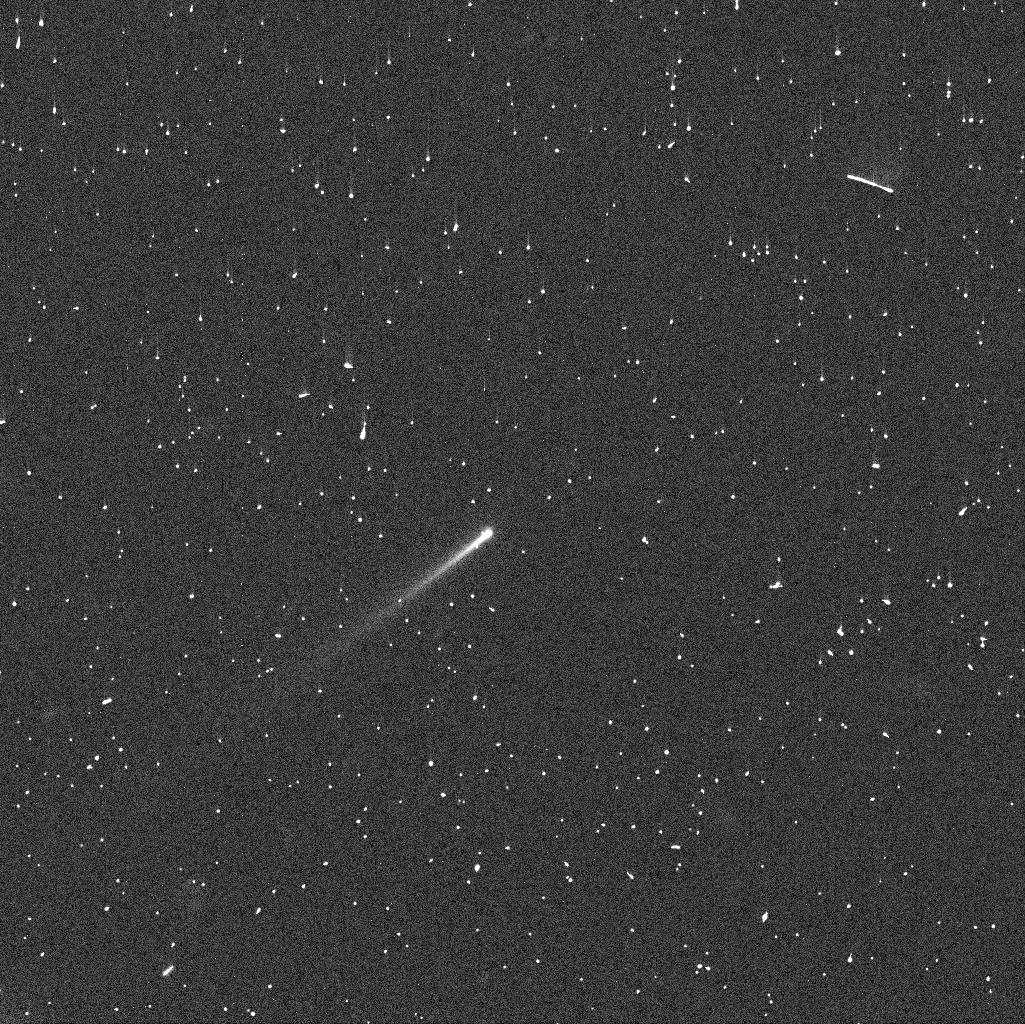
Target: 288P
Instrument: WFC3/UVIS
Filter: F606W
Exposure: 4 min
Observation ID: idcw02coq

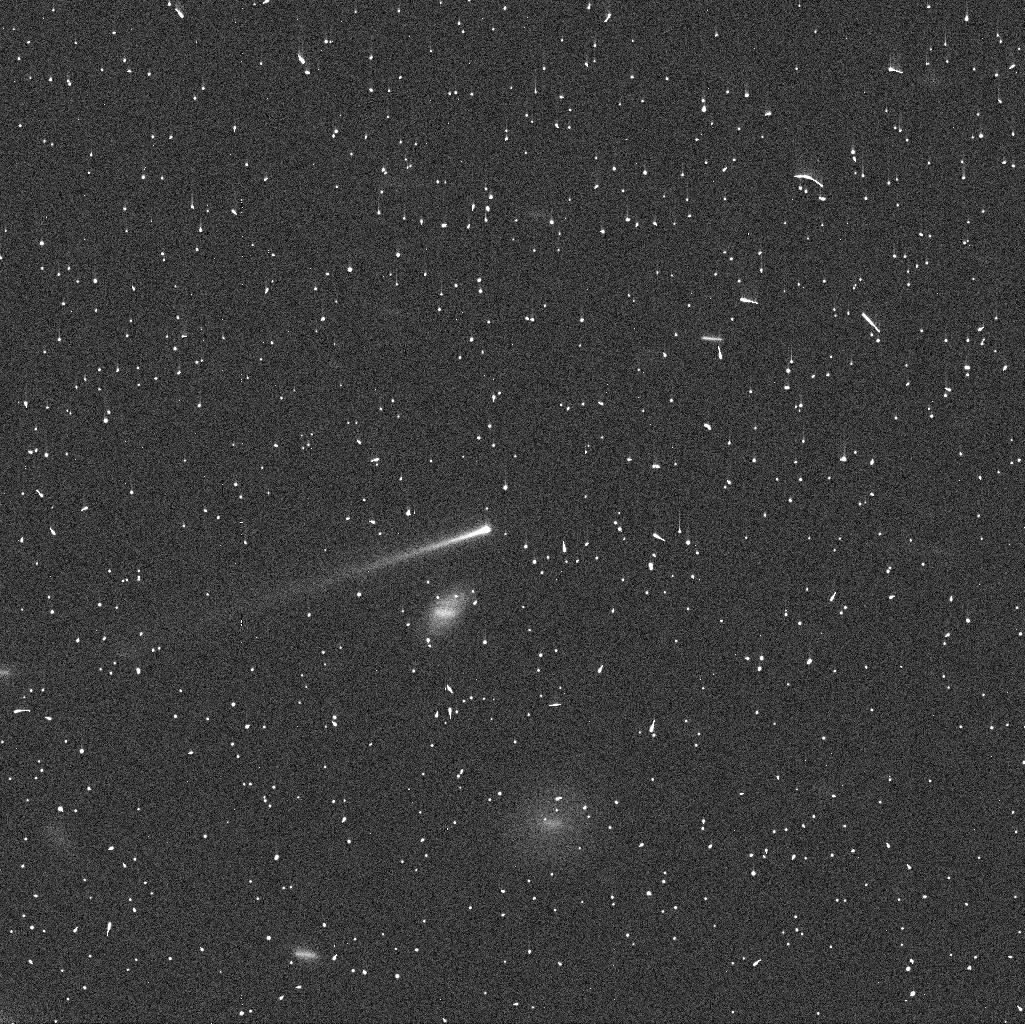
Target: 288P
Instrument: WFC3/UVIS
Filter: F606W
Exposure: 4 min
Observation ID: idcw03tuq

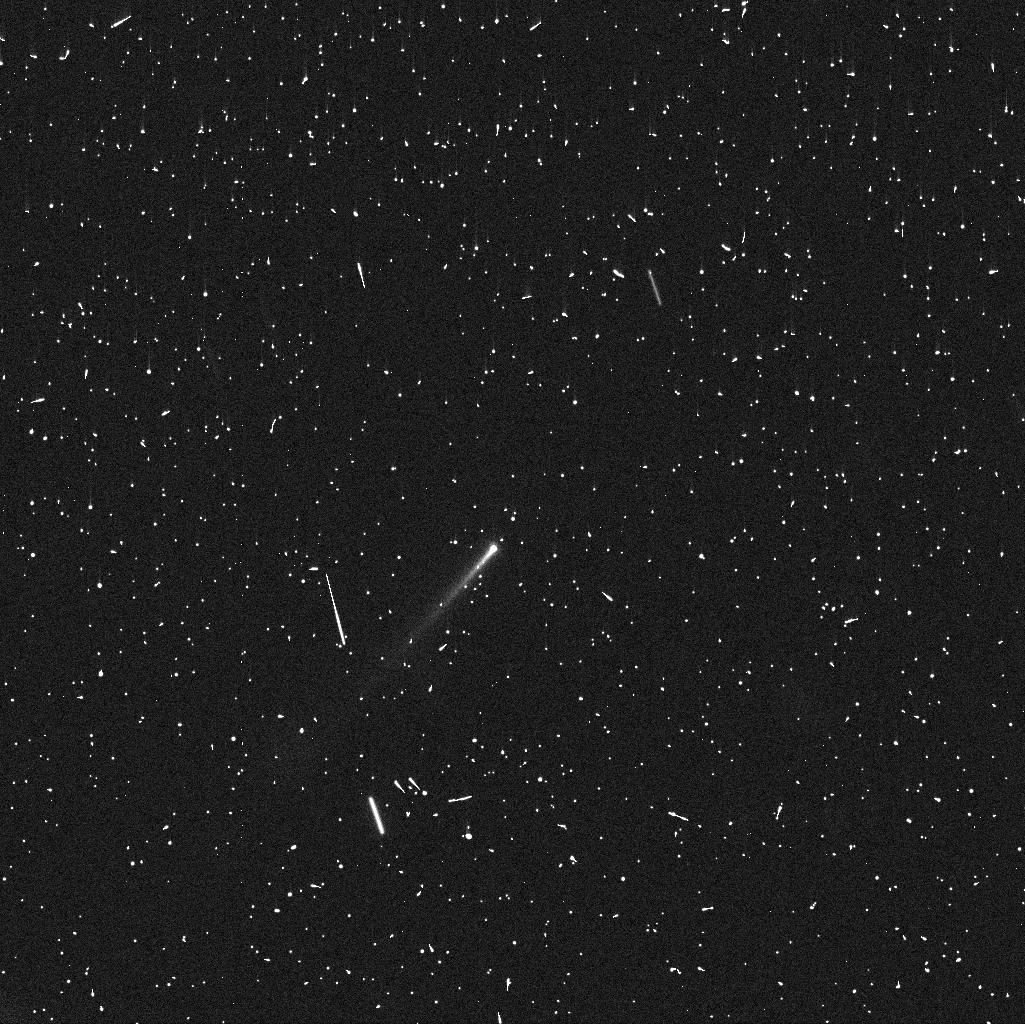
Target: 288P
Instrument: WFC3/UVIS
Filter: F606W
Exposure: 4 min
Observation ID: idcw01m2q

Tracing rotational fission in the first known active binary asteroid system 288P/300163 (PI: Agarwal, Jessica)

We request six orbits of DD time to monitor the recently discovered, first known active binary asteroid system 288P/300163, using WFC3. The key aim is to establish the Keplerian elements of the mutual orbit, to constrain the individual rotational periods of the nuclei, and to follow up on indications that tidal effects support the activity. The observations will help us to determine if the 288P system has recently formed by rotational fission (in which case we expect a highly eccentric mutual orbit and rotation periods of 2-4h), or if the dust activity is independent of the binary nature. For the first time, we are seeing two important consequences of rotational break-up in a single object: binary formation and dust ejection. This highlights the importance of the YORP-effect in re-shaping the asteroid belt. In addition, 288P is the first known binary asteroid system having both a high mass ratio (~1) and a large component separation (semi-major axis to radius ~70). A precise characterisation of its orbit is essential to put 288P in context with models of the formation of such systems. As 288P is receding from Earth, the two nuclei will not be resolvable by HST after the end of November 2016, which triggers our request for DD time. The next opportunity to carry out such observations will be in 2021.